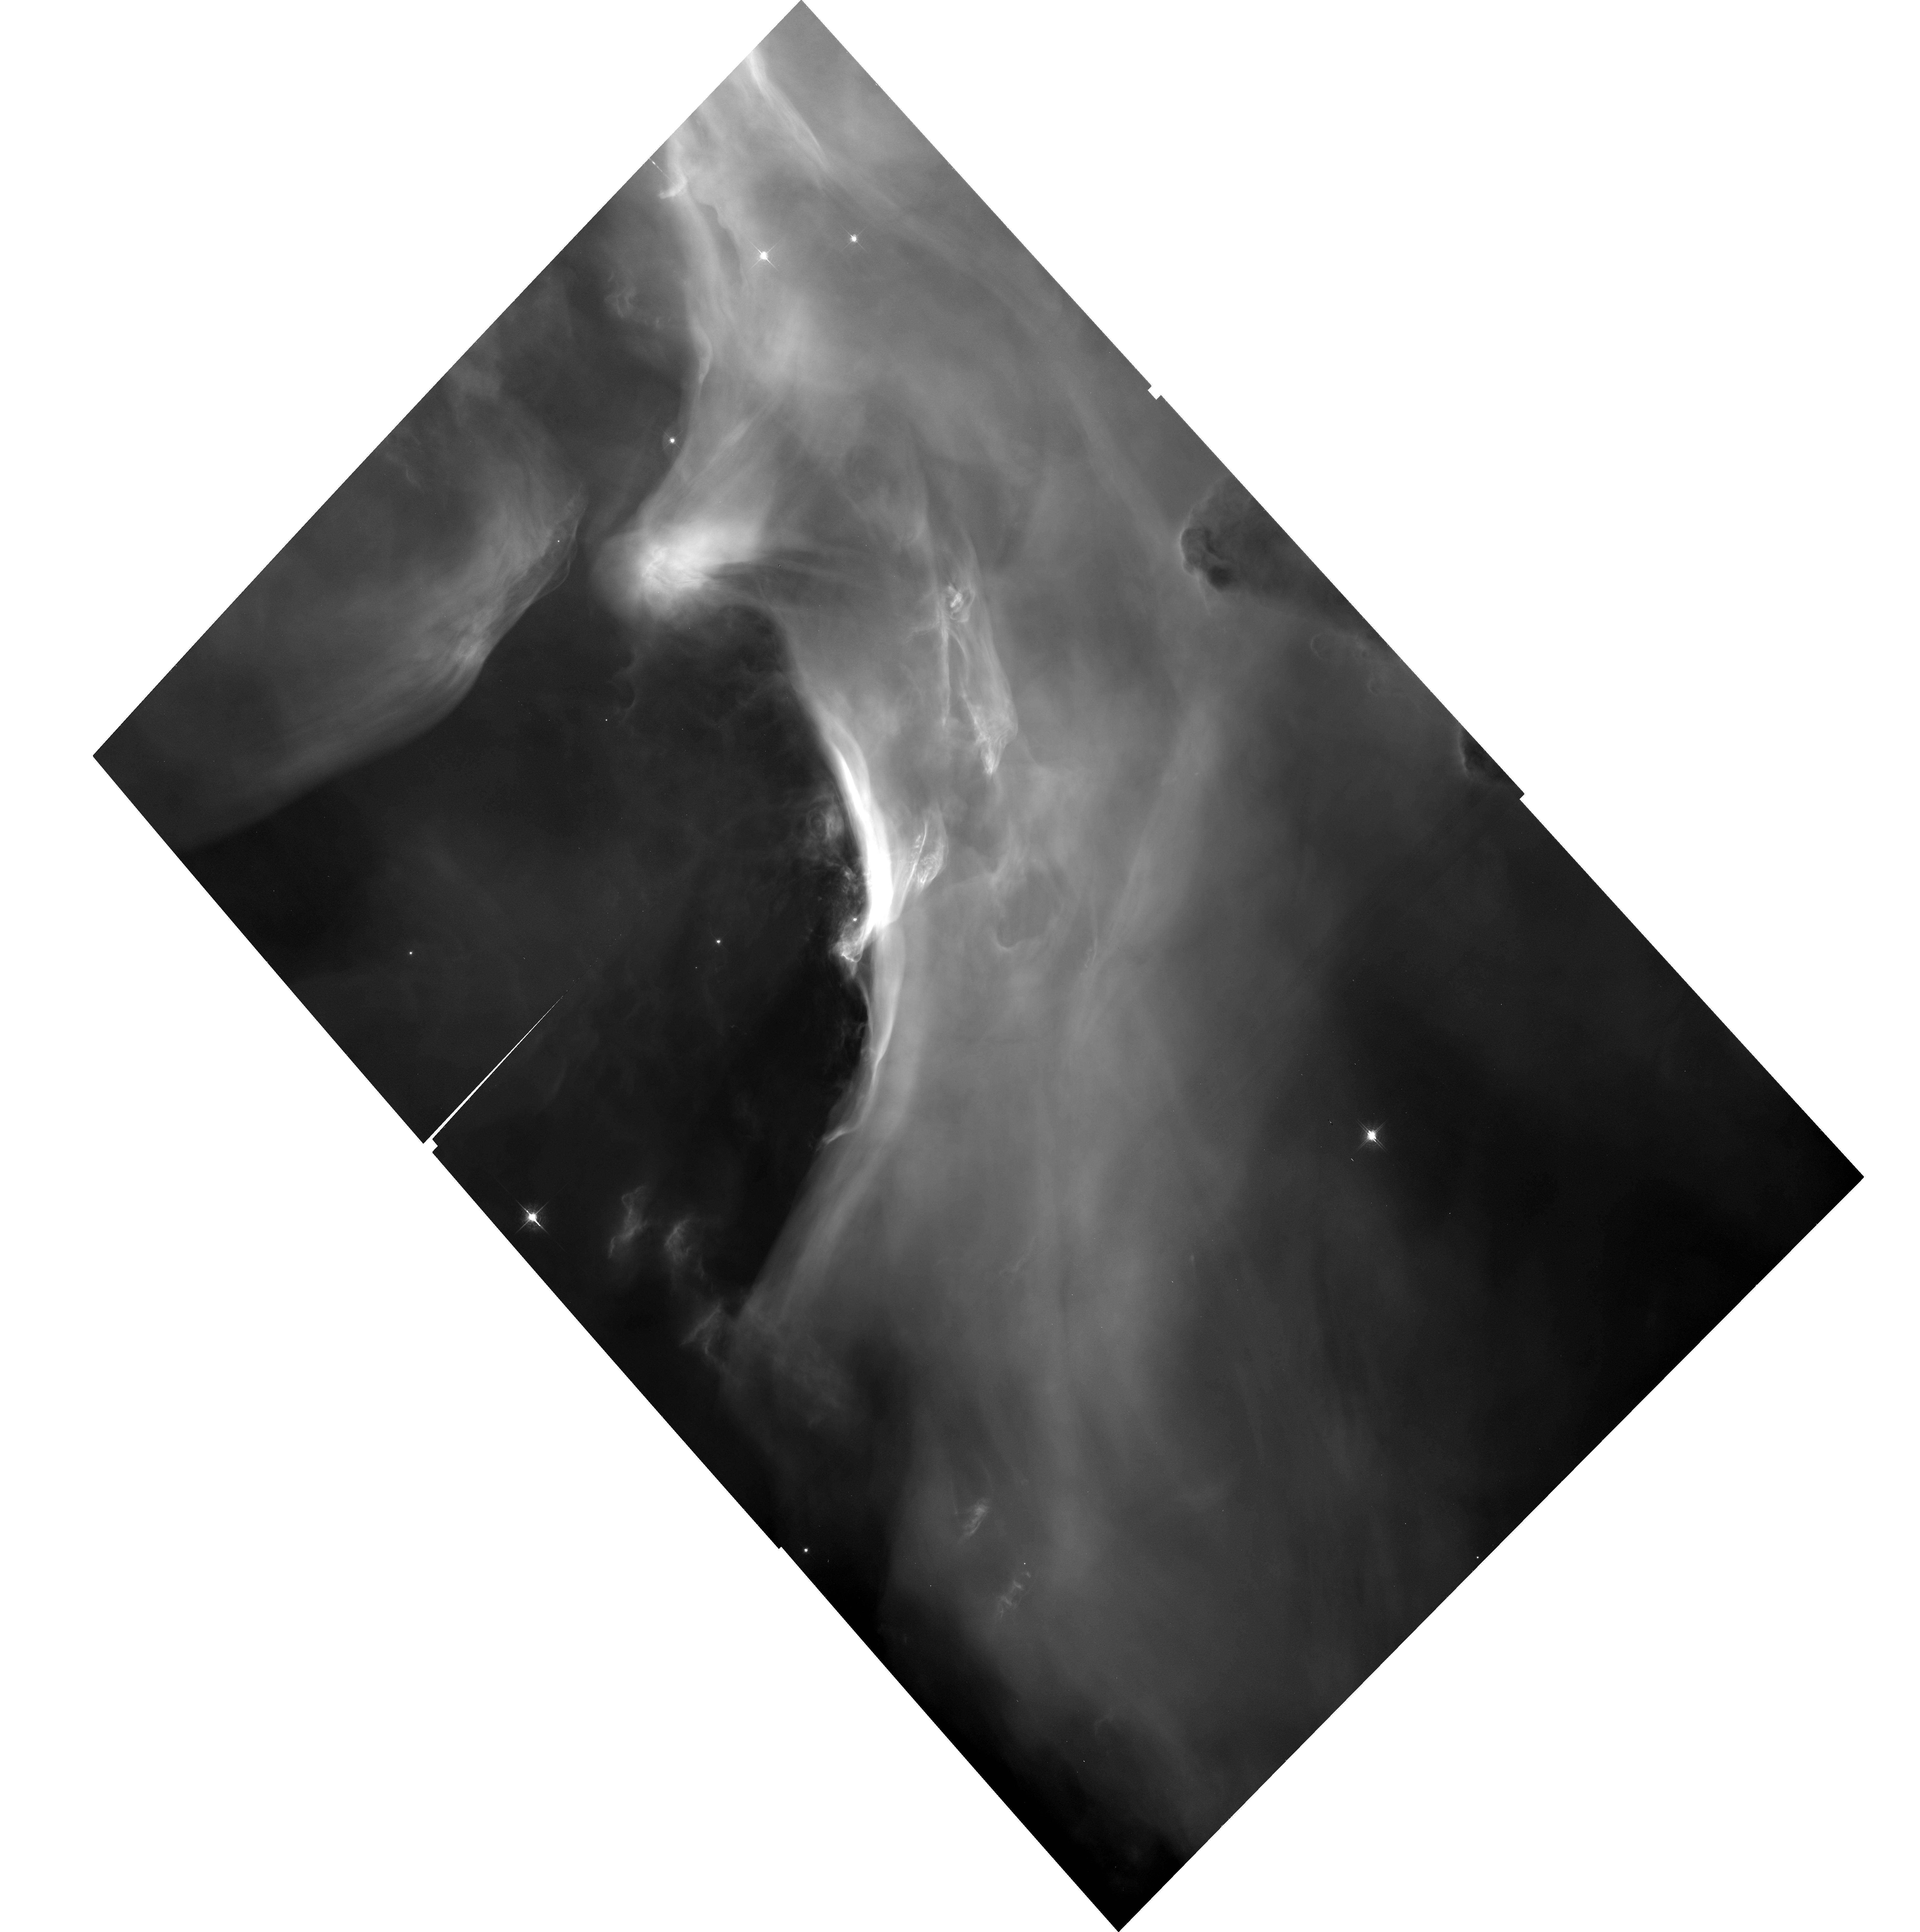
Target: M42-25
Instrument: ACS/WFC
Filter: F658N
Exposure: 34 min
Observation ID: hst_9825_25_acs_wfc_f658n_j8oc25

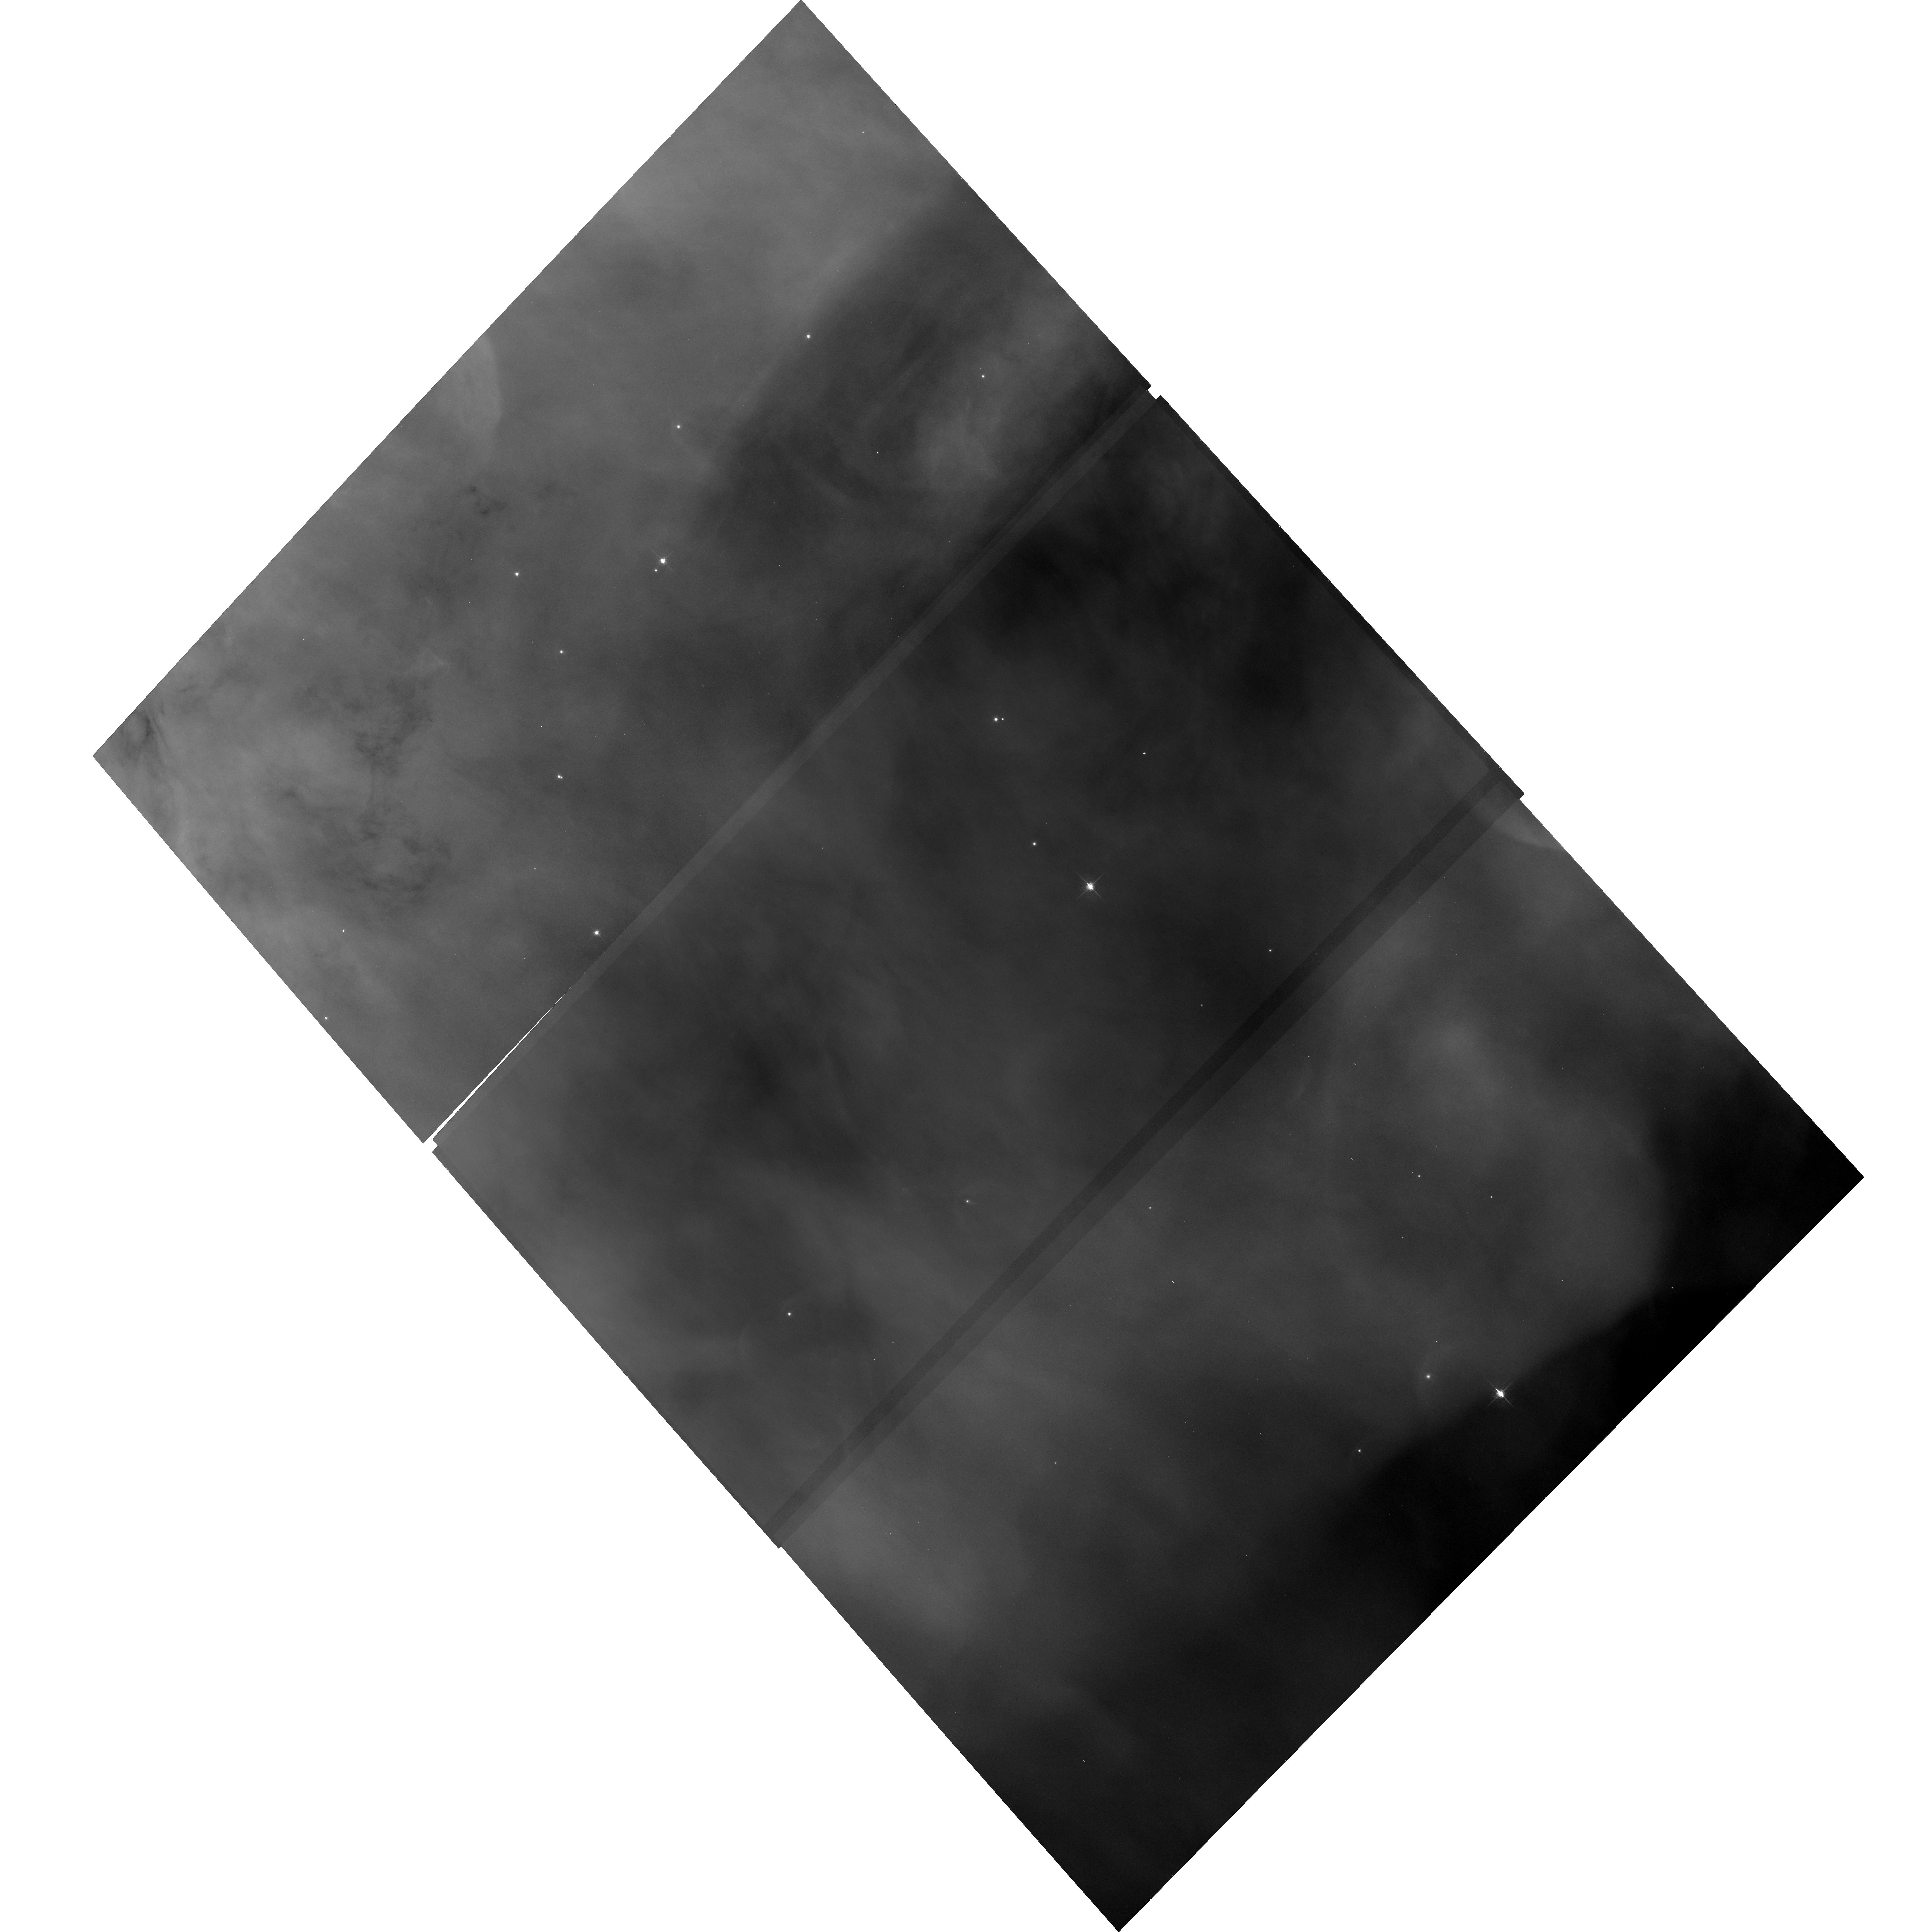
Target: M42-17
Instrument: ACS/WFC
Filter: F658N
Exposure: 34 min
Observation ID: hst_9825_17_acs_wfc_f658n_j8oc17

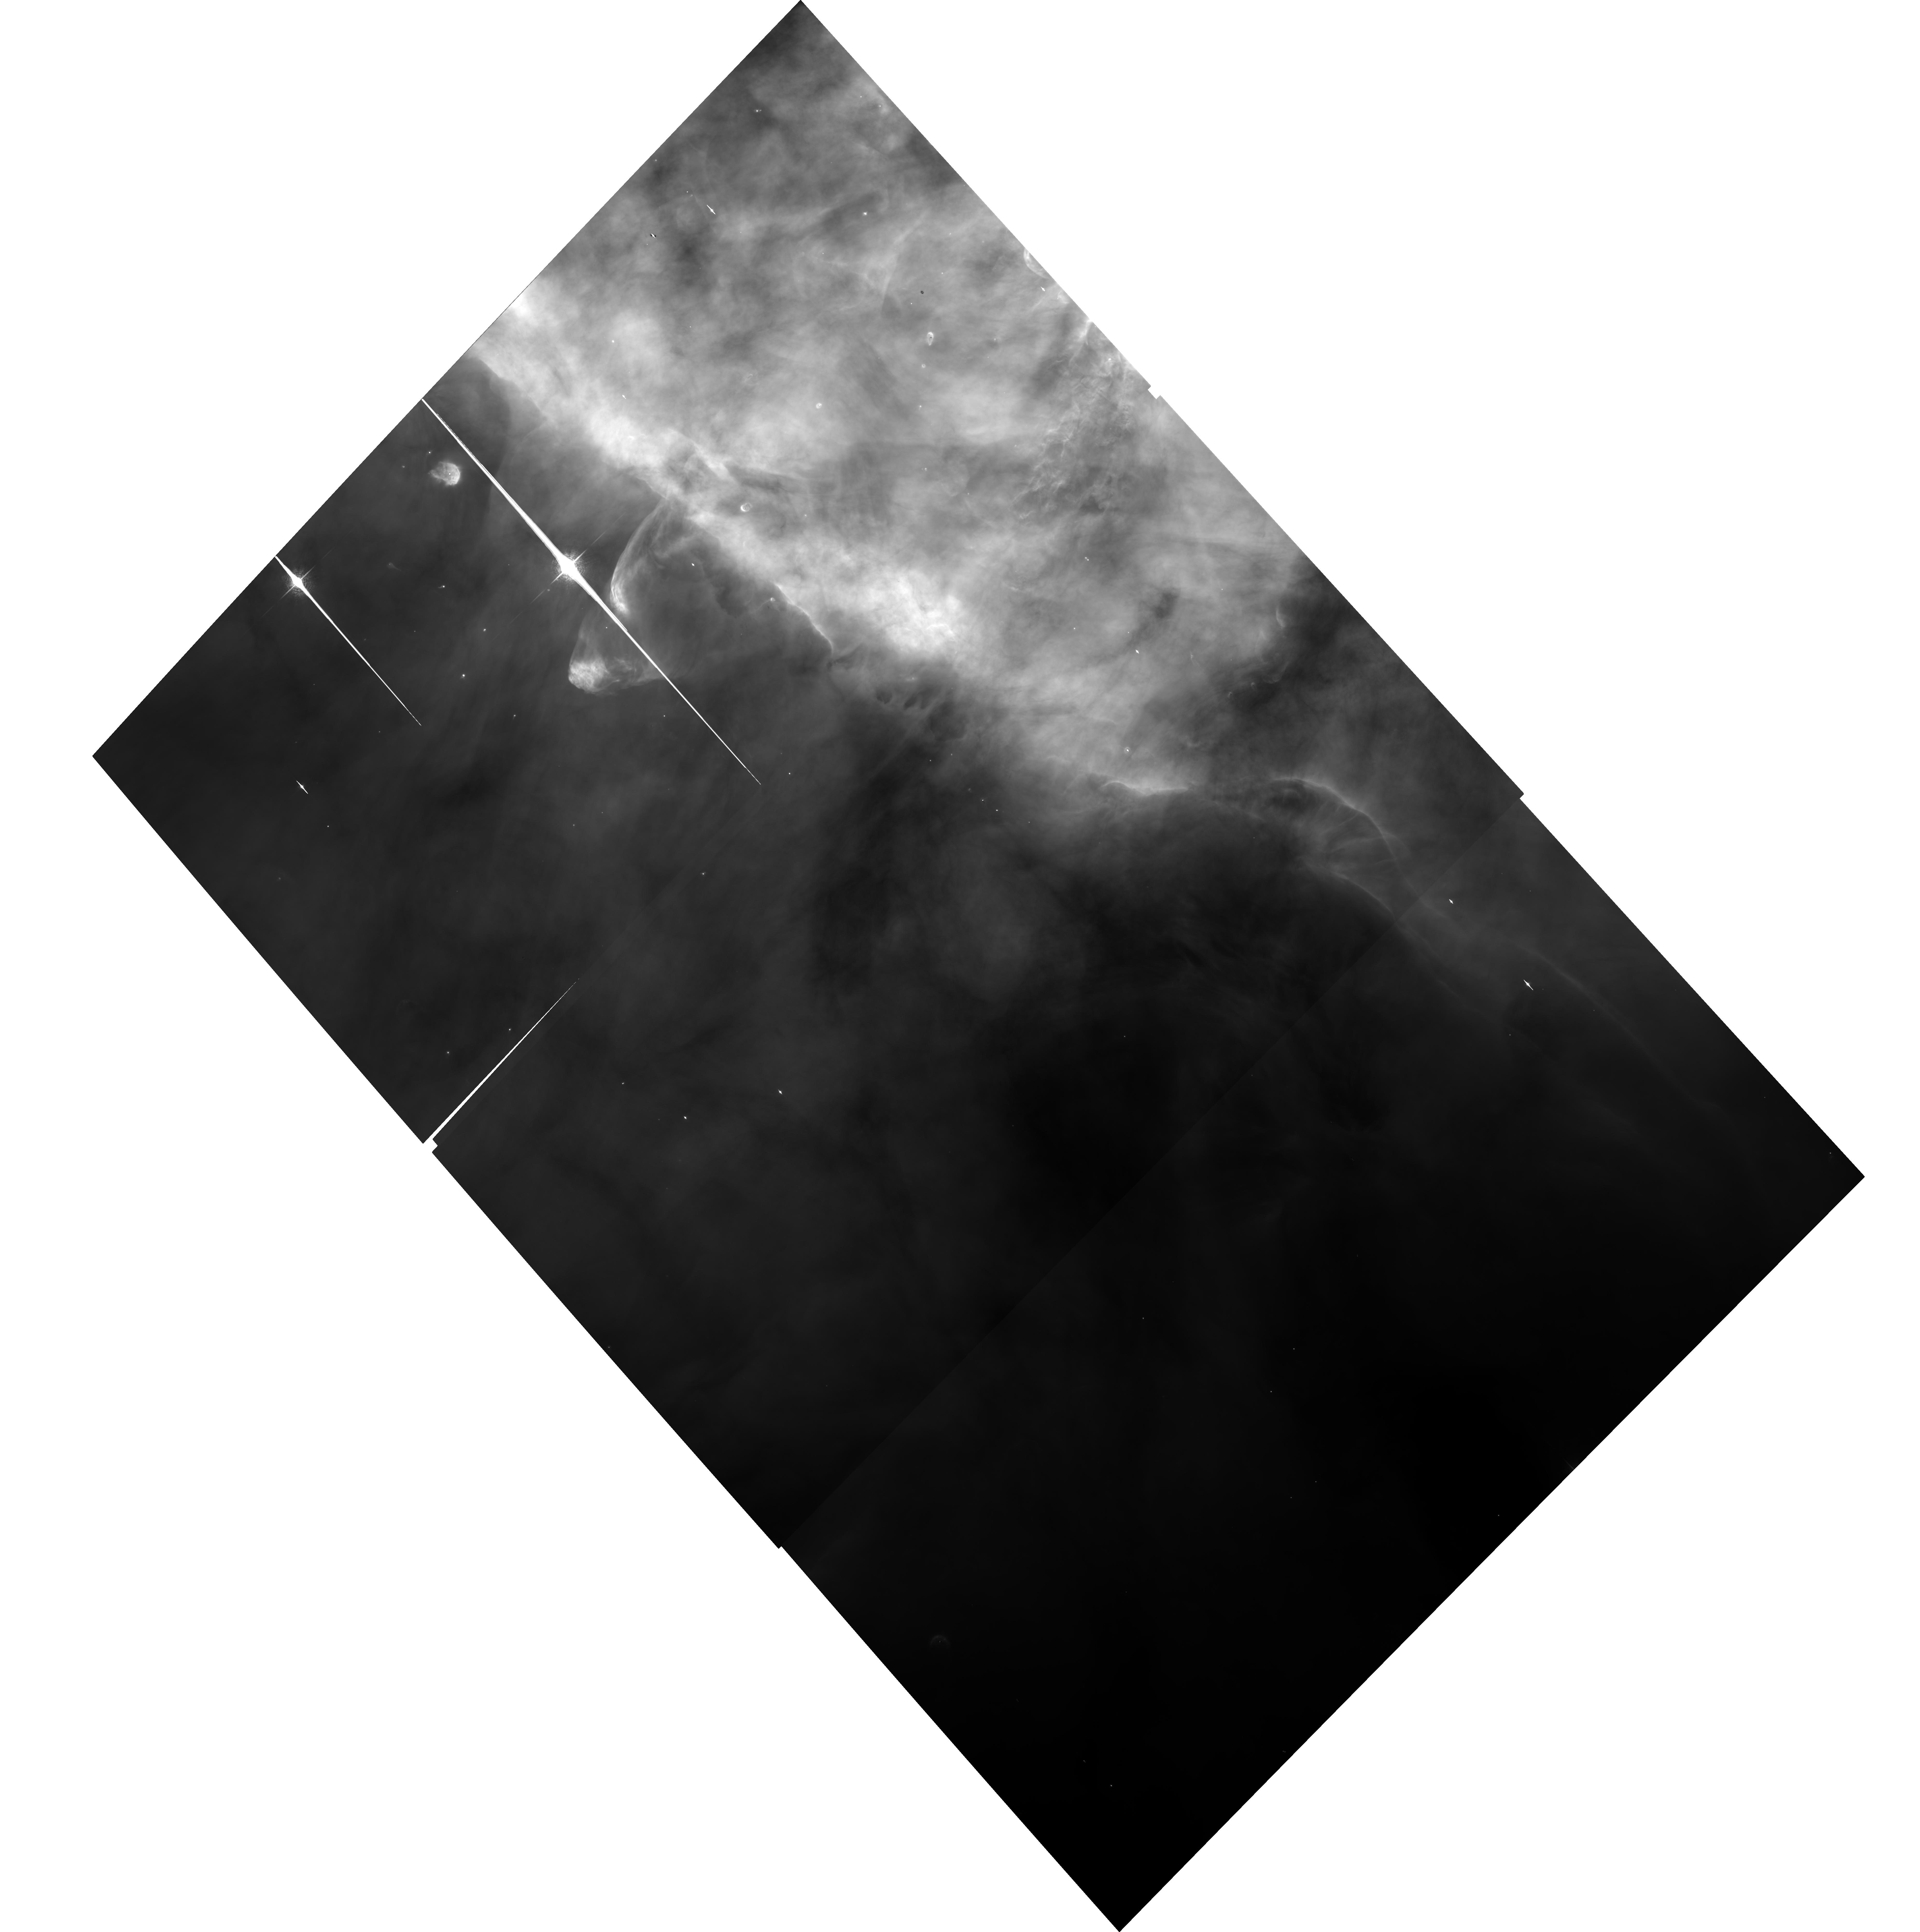
Target: M42-06
Instrument: ACS/WFC
Filter: F658N
Exposure: 34 min
Observation ID: hst_9825_06_acs_wfc_f658n_j8oc06

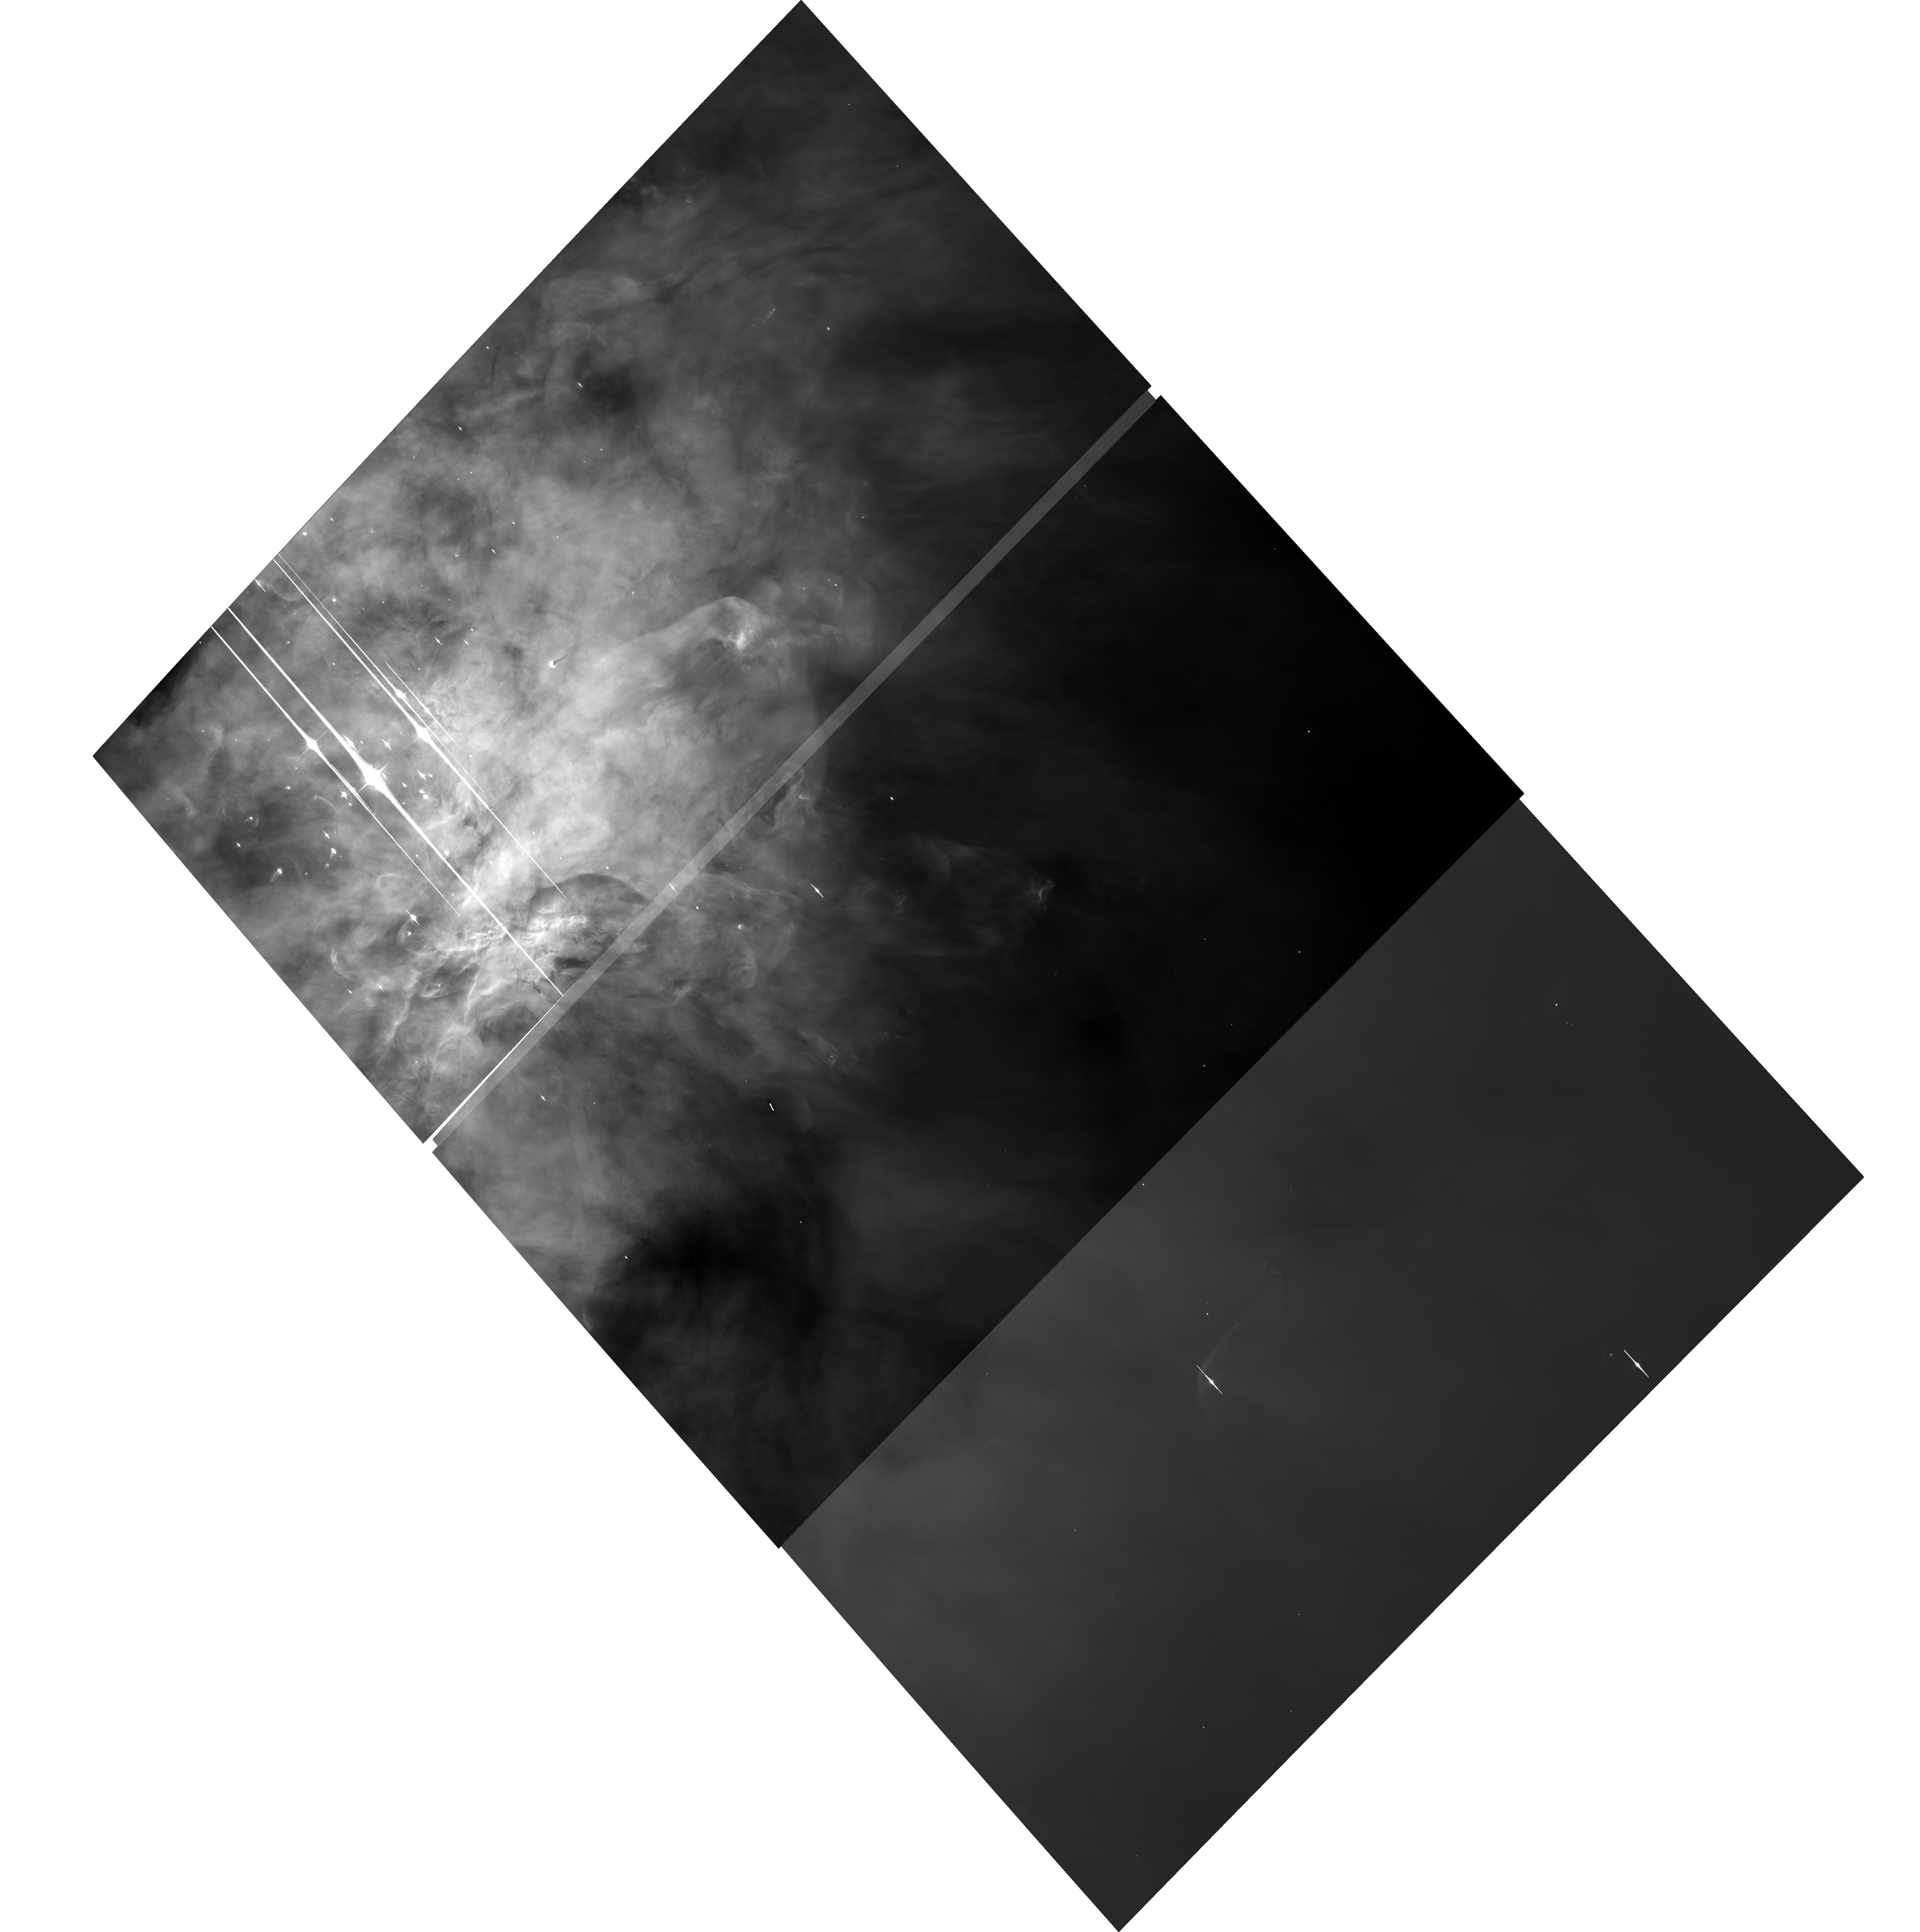
Target: M42-01
Instrument: ACS/WFC
Filter: F658N
Exposure: 34 min
Observation ID: hst_9825_01_acs_wfc_f658n_j8oc01

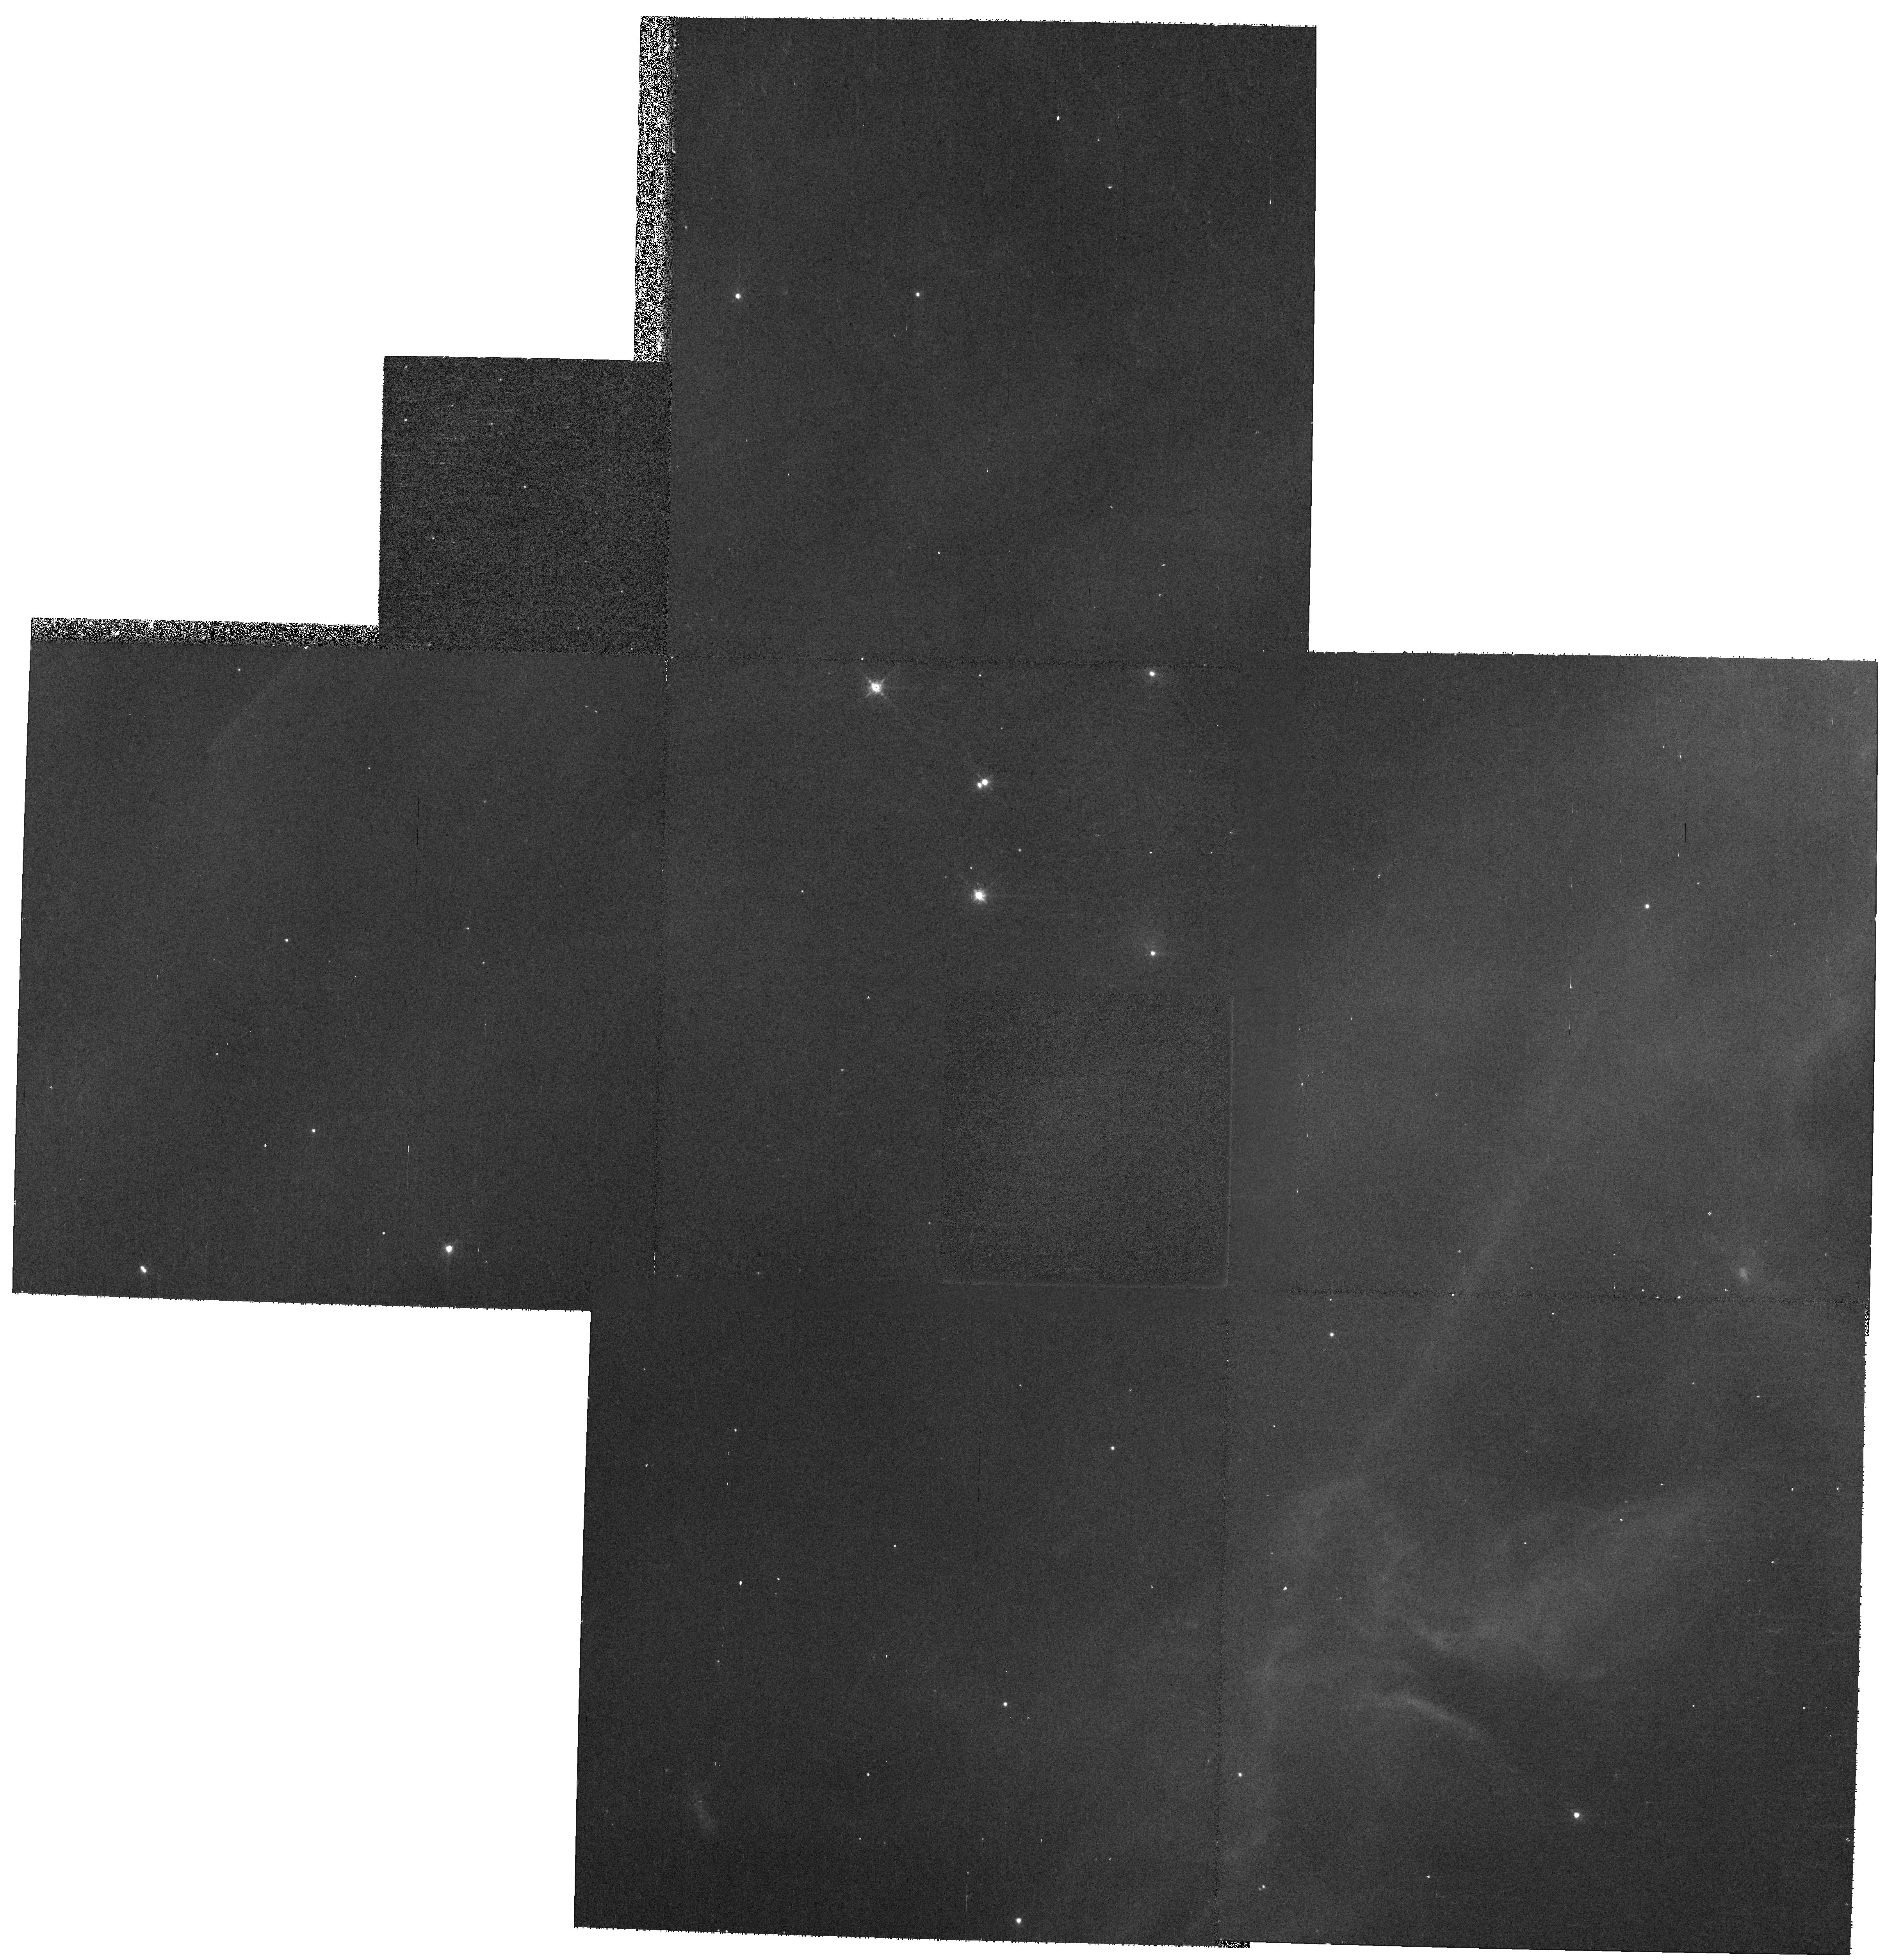
Target: field at RA 83.823°, Dec -5.548°
Instrument: WFPC2/PC
Filter: F673N
Exposure: 23 min
Observation ID: hst_9825_22_wfpc2_pc_f673n_u8oc22

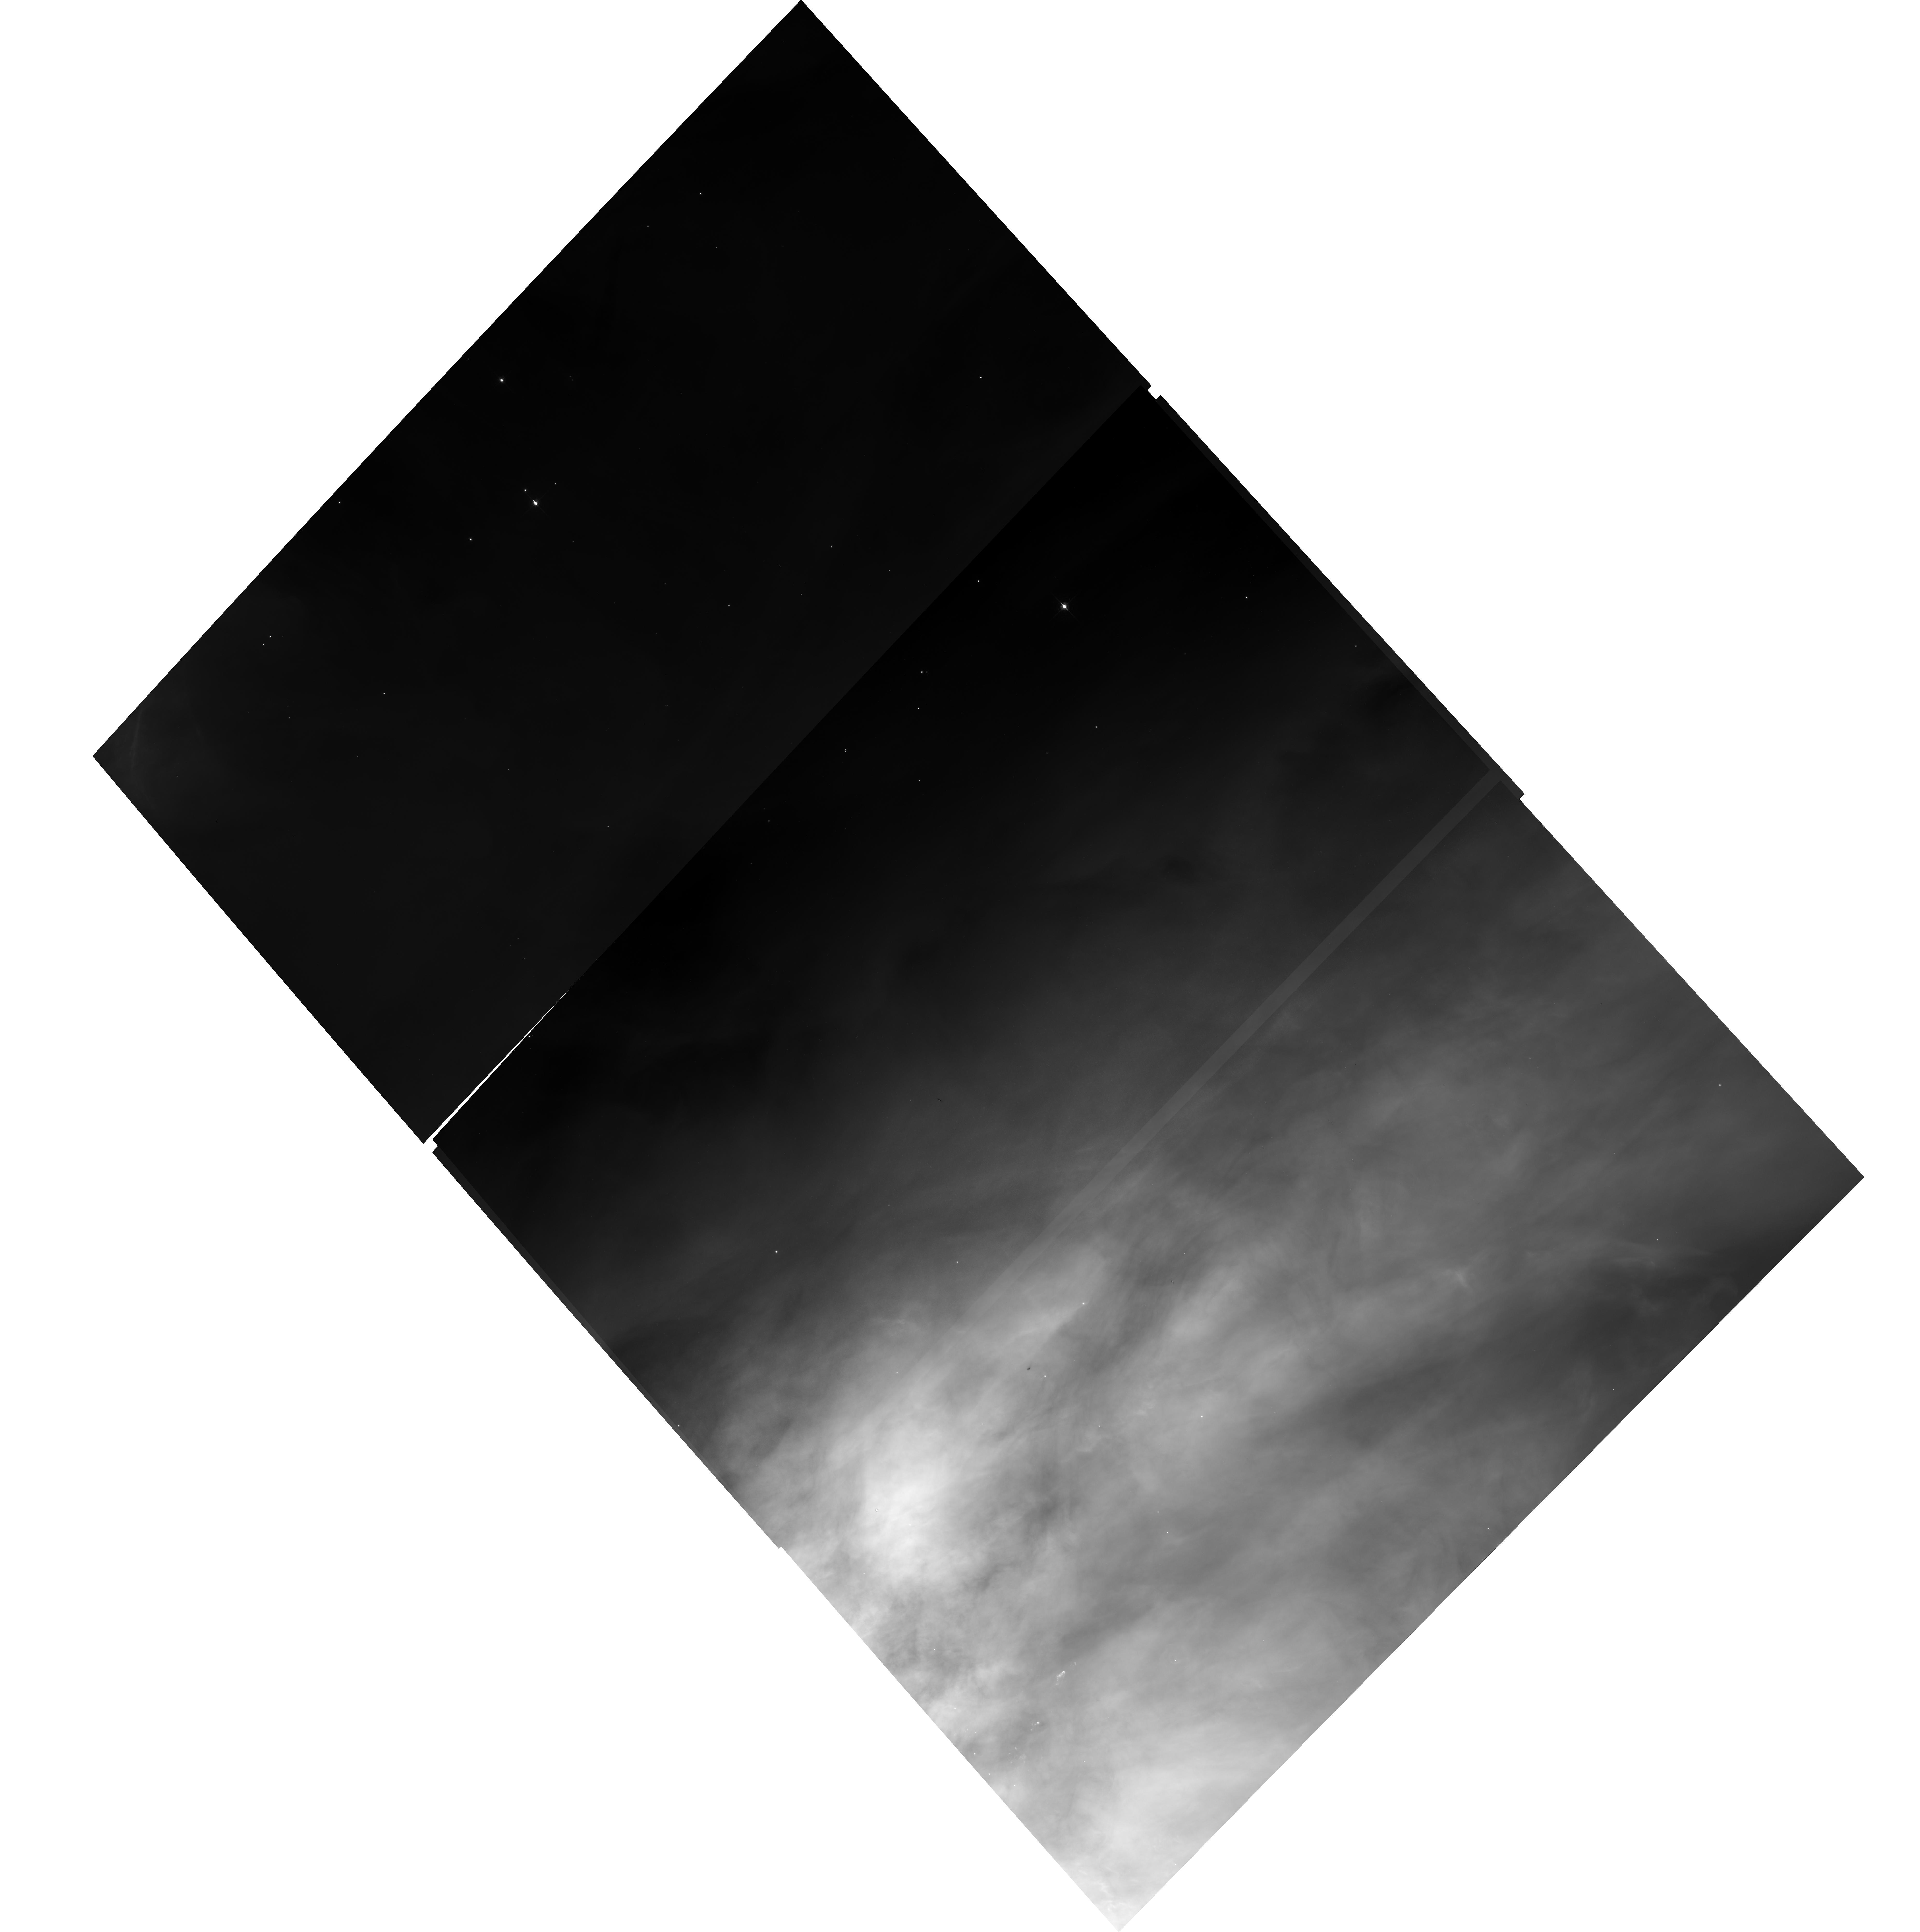
Target: M43-03
Instrument: ACS/WFC
Filter: F658N
Exposure: 34 min
Observation ID: hst_9825_03_acs_wfc_f658n_j8oc03

An ACS/WFC  H-alpha Survey of the Orion Nebula (PI: Bally, John)

We propose to survey nearly 500 square arcminutes of the Orion Nebula in H-alpha using the ACS/WFC, increasing the sky coverage by an order of magnitude over the sum of all previous HST observations. This survey will, for the first time, sample the majority of young stars and circumstellar environments in the extended Trapezium cluster of 2, 000 low-mass stars. Our primary goal is to determine the survival rate and statistical properties of protoplanetary disks in the type of radiation field and dynamical environment in which most stars are born. The survey will be used to search for new silhouette disks, bright proplyds, microjets, large-scale outflows, and to characterize the properties of these objects as a function of location in the nebula. We will determine accurate proper motions in regions where previous HST data exist. However, 90% of our fields will be observed with HST for the first time. This survey will provide the first complete census of pre-main sequence objects and outflows in an HII region and will constrain the extent of hazards to planet formation in such environments. The images will also provide a legacy for future stellar and nebular variability studies and proper motion measurements by providing a first epoch data base.